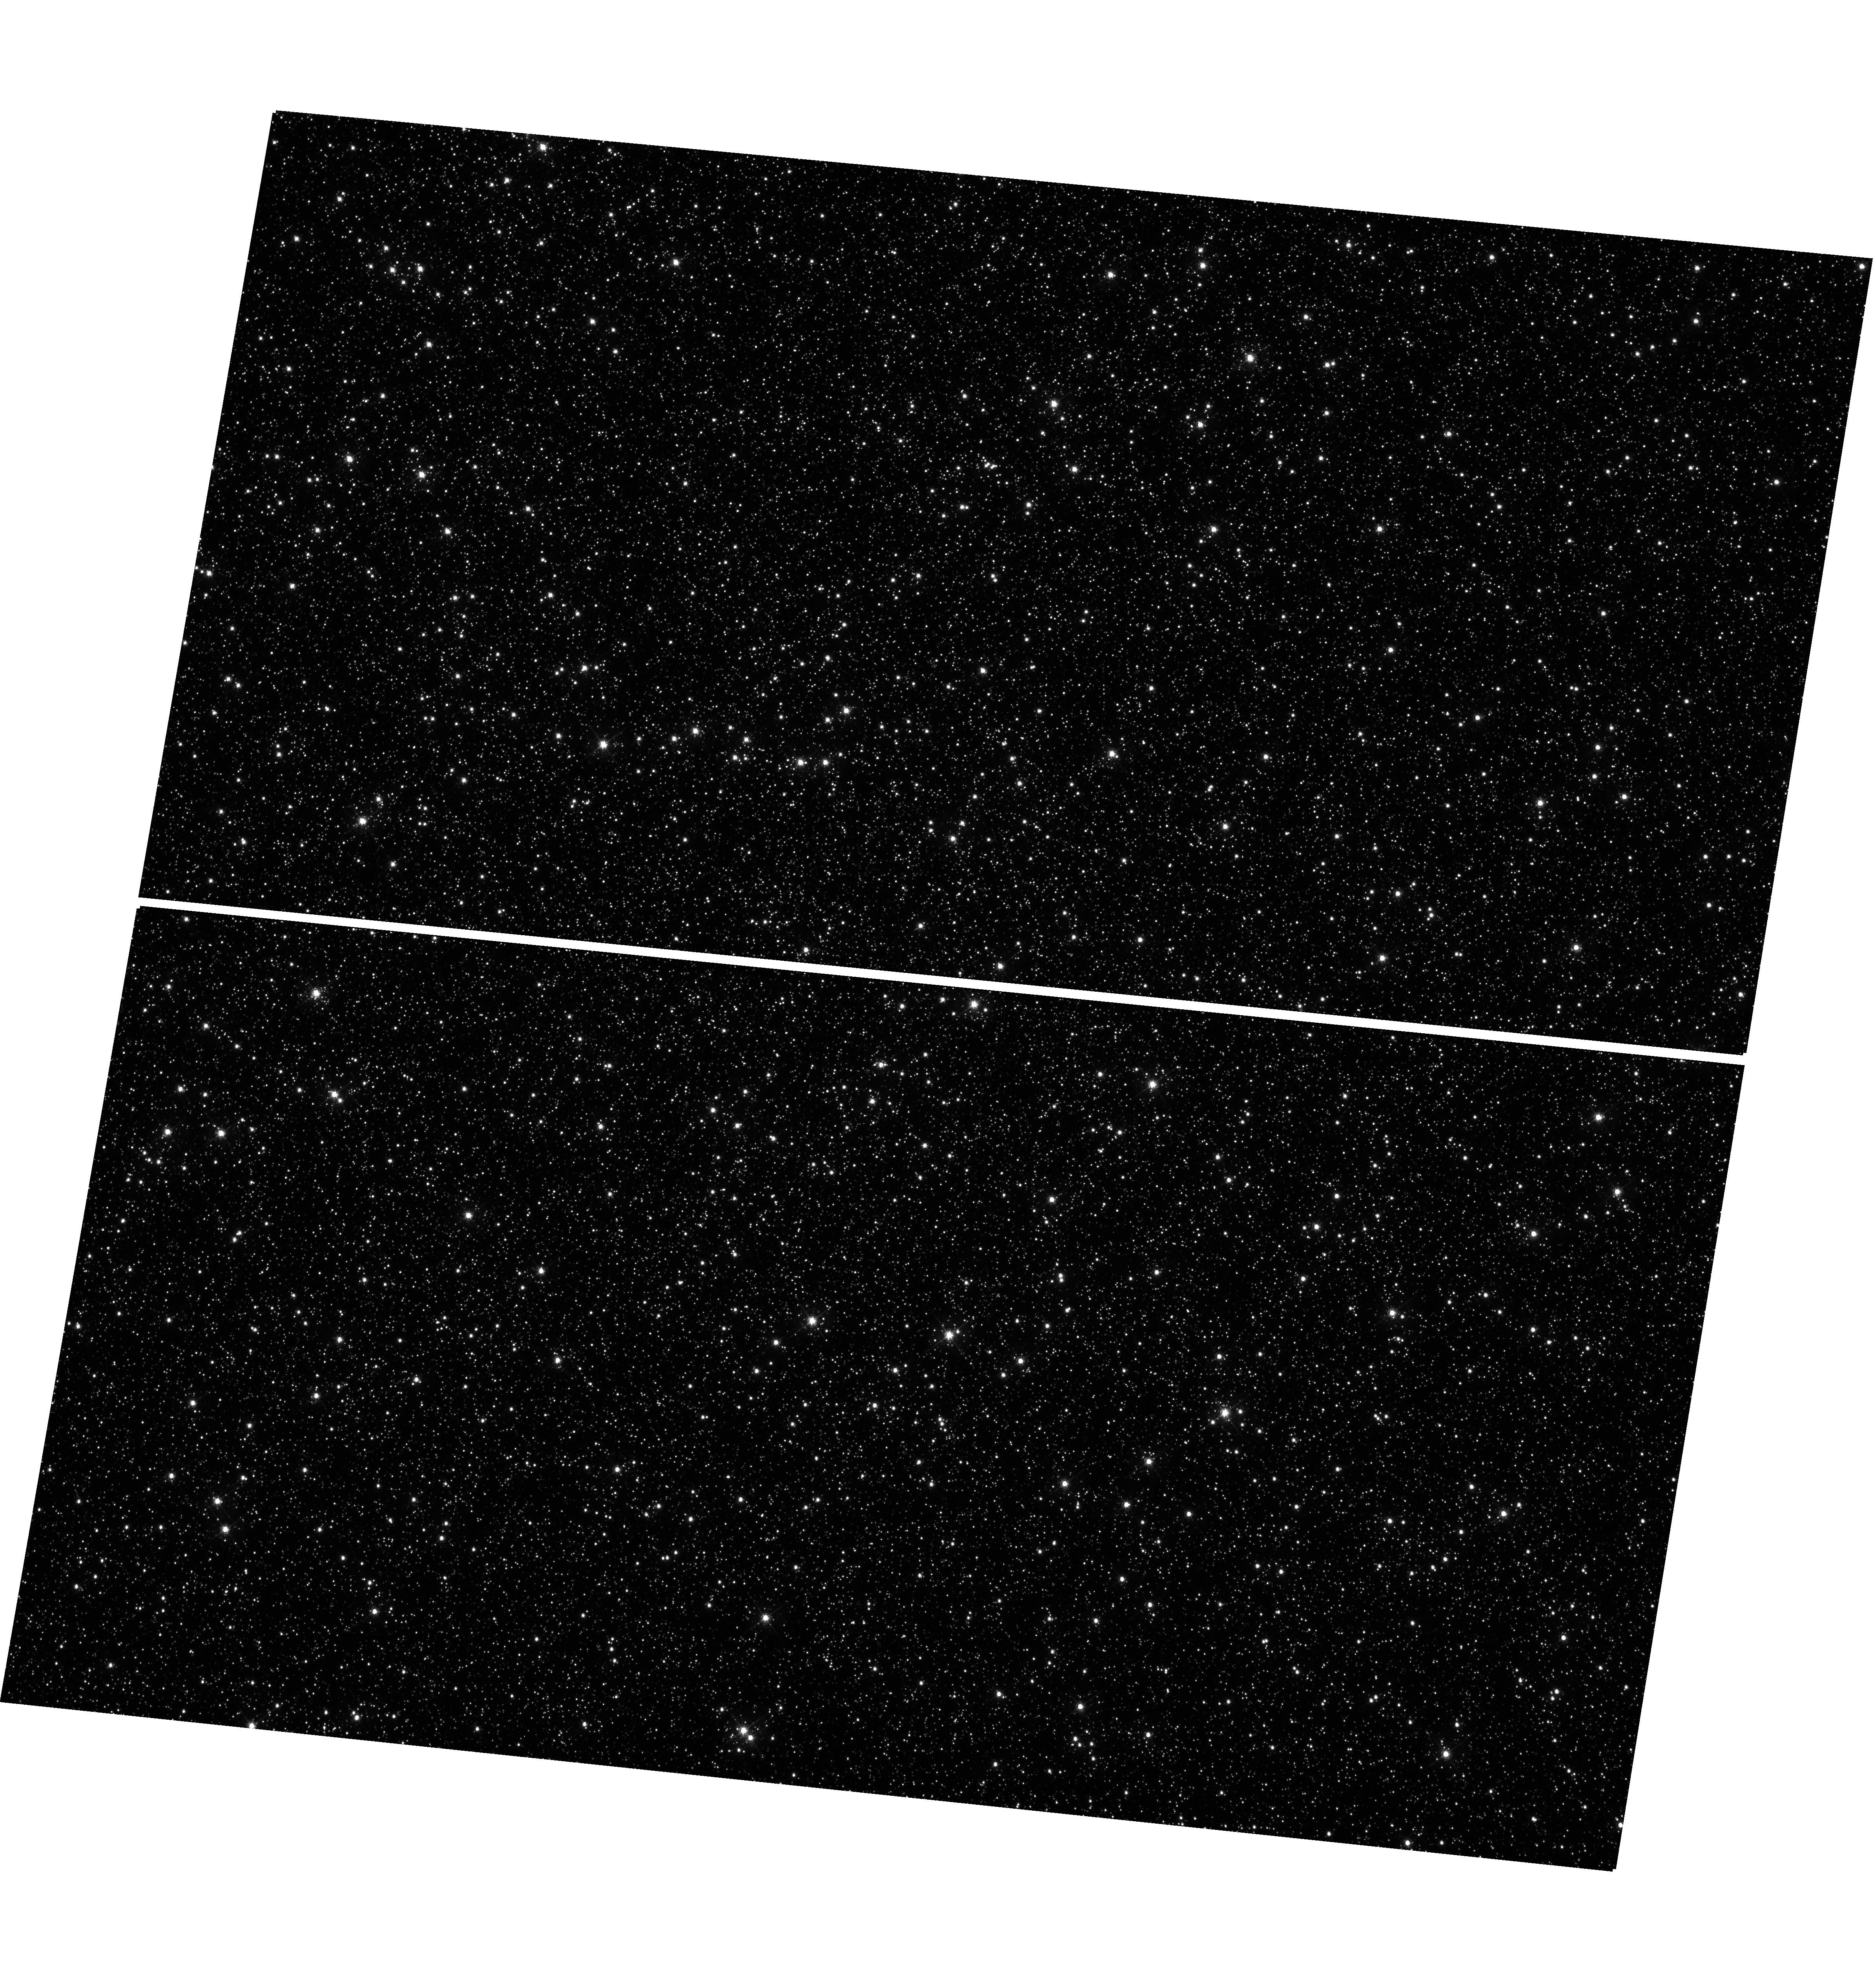
Target: OMEGACEN
Instrument: WFC3/UVIS
Filter: F502N
Exposure: 12 min
Observation ID: hst_17974_02_wfc3_uvis_f502n_ifmi02

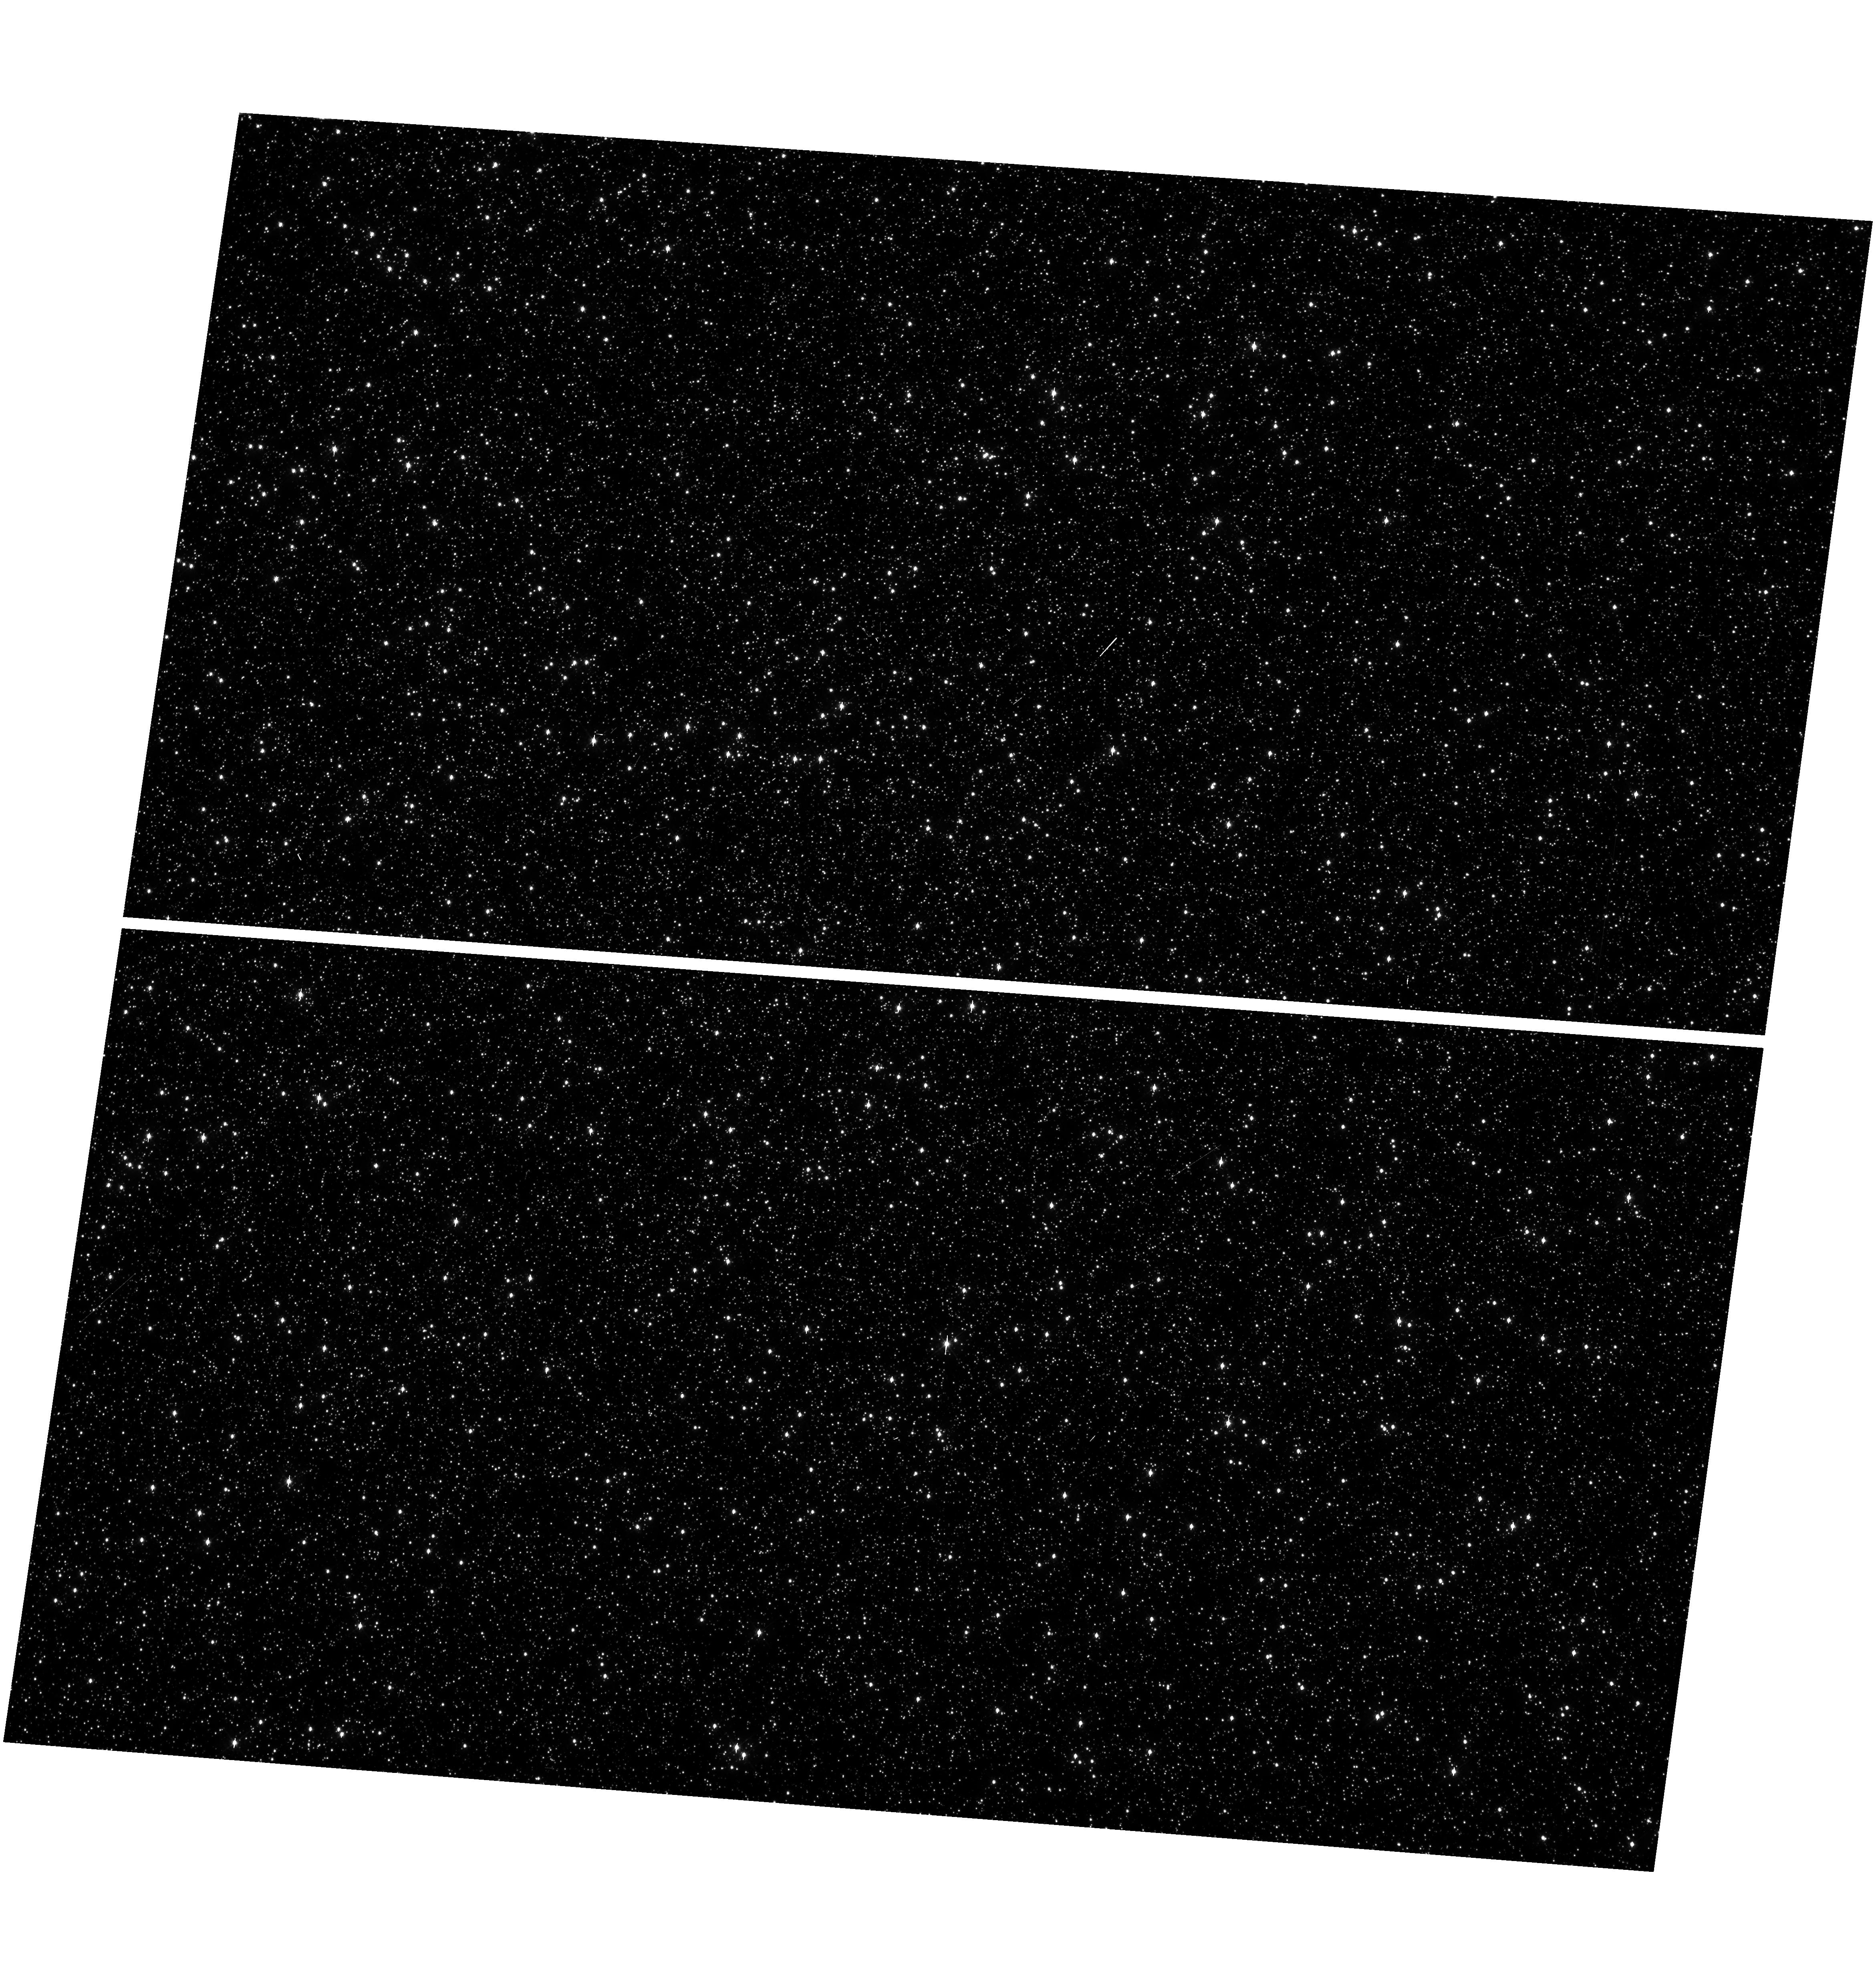
Target: OMEGACEN
Instrument: WFC3/UVIS
Filter: F390W
Exposure: 3 min
Observation ID: hst_17974_03_wfc3_uvis_f390w_ifmi03

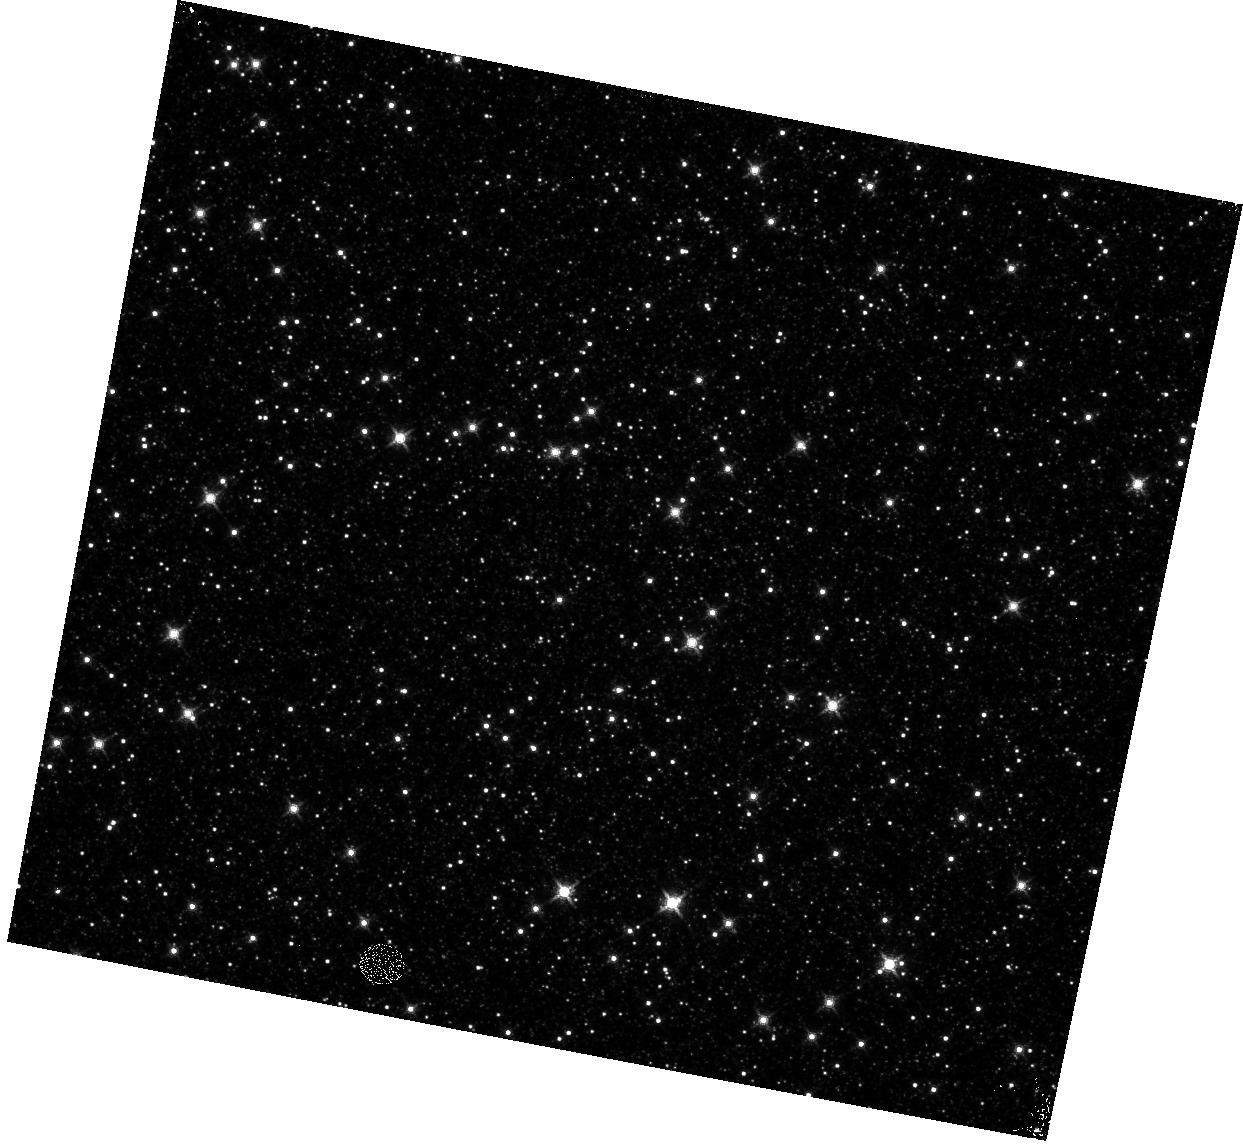
Target: OMEGACEN
Instrument: WFC3/IR
Filter: F130N
Exposure: 6 min
Observation ID: hst_17974_01_wfc3_ir_f130n_ifmi01

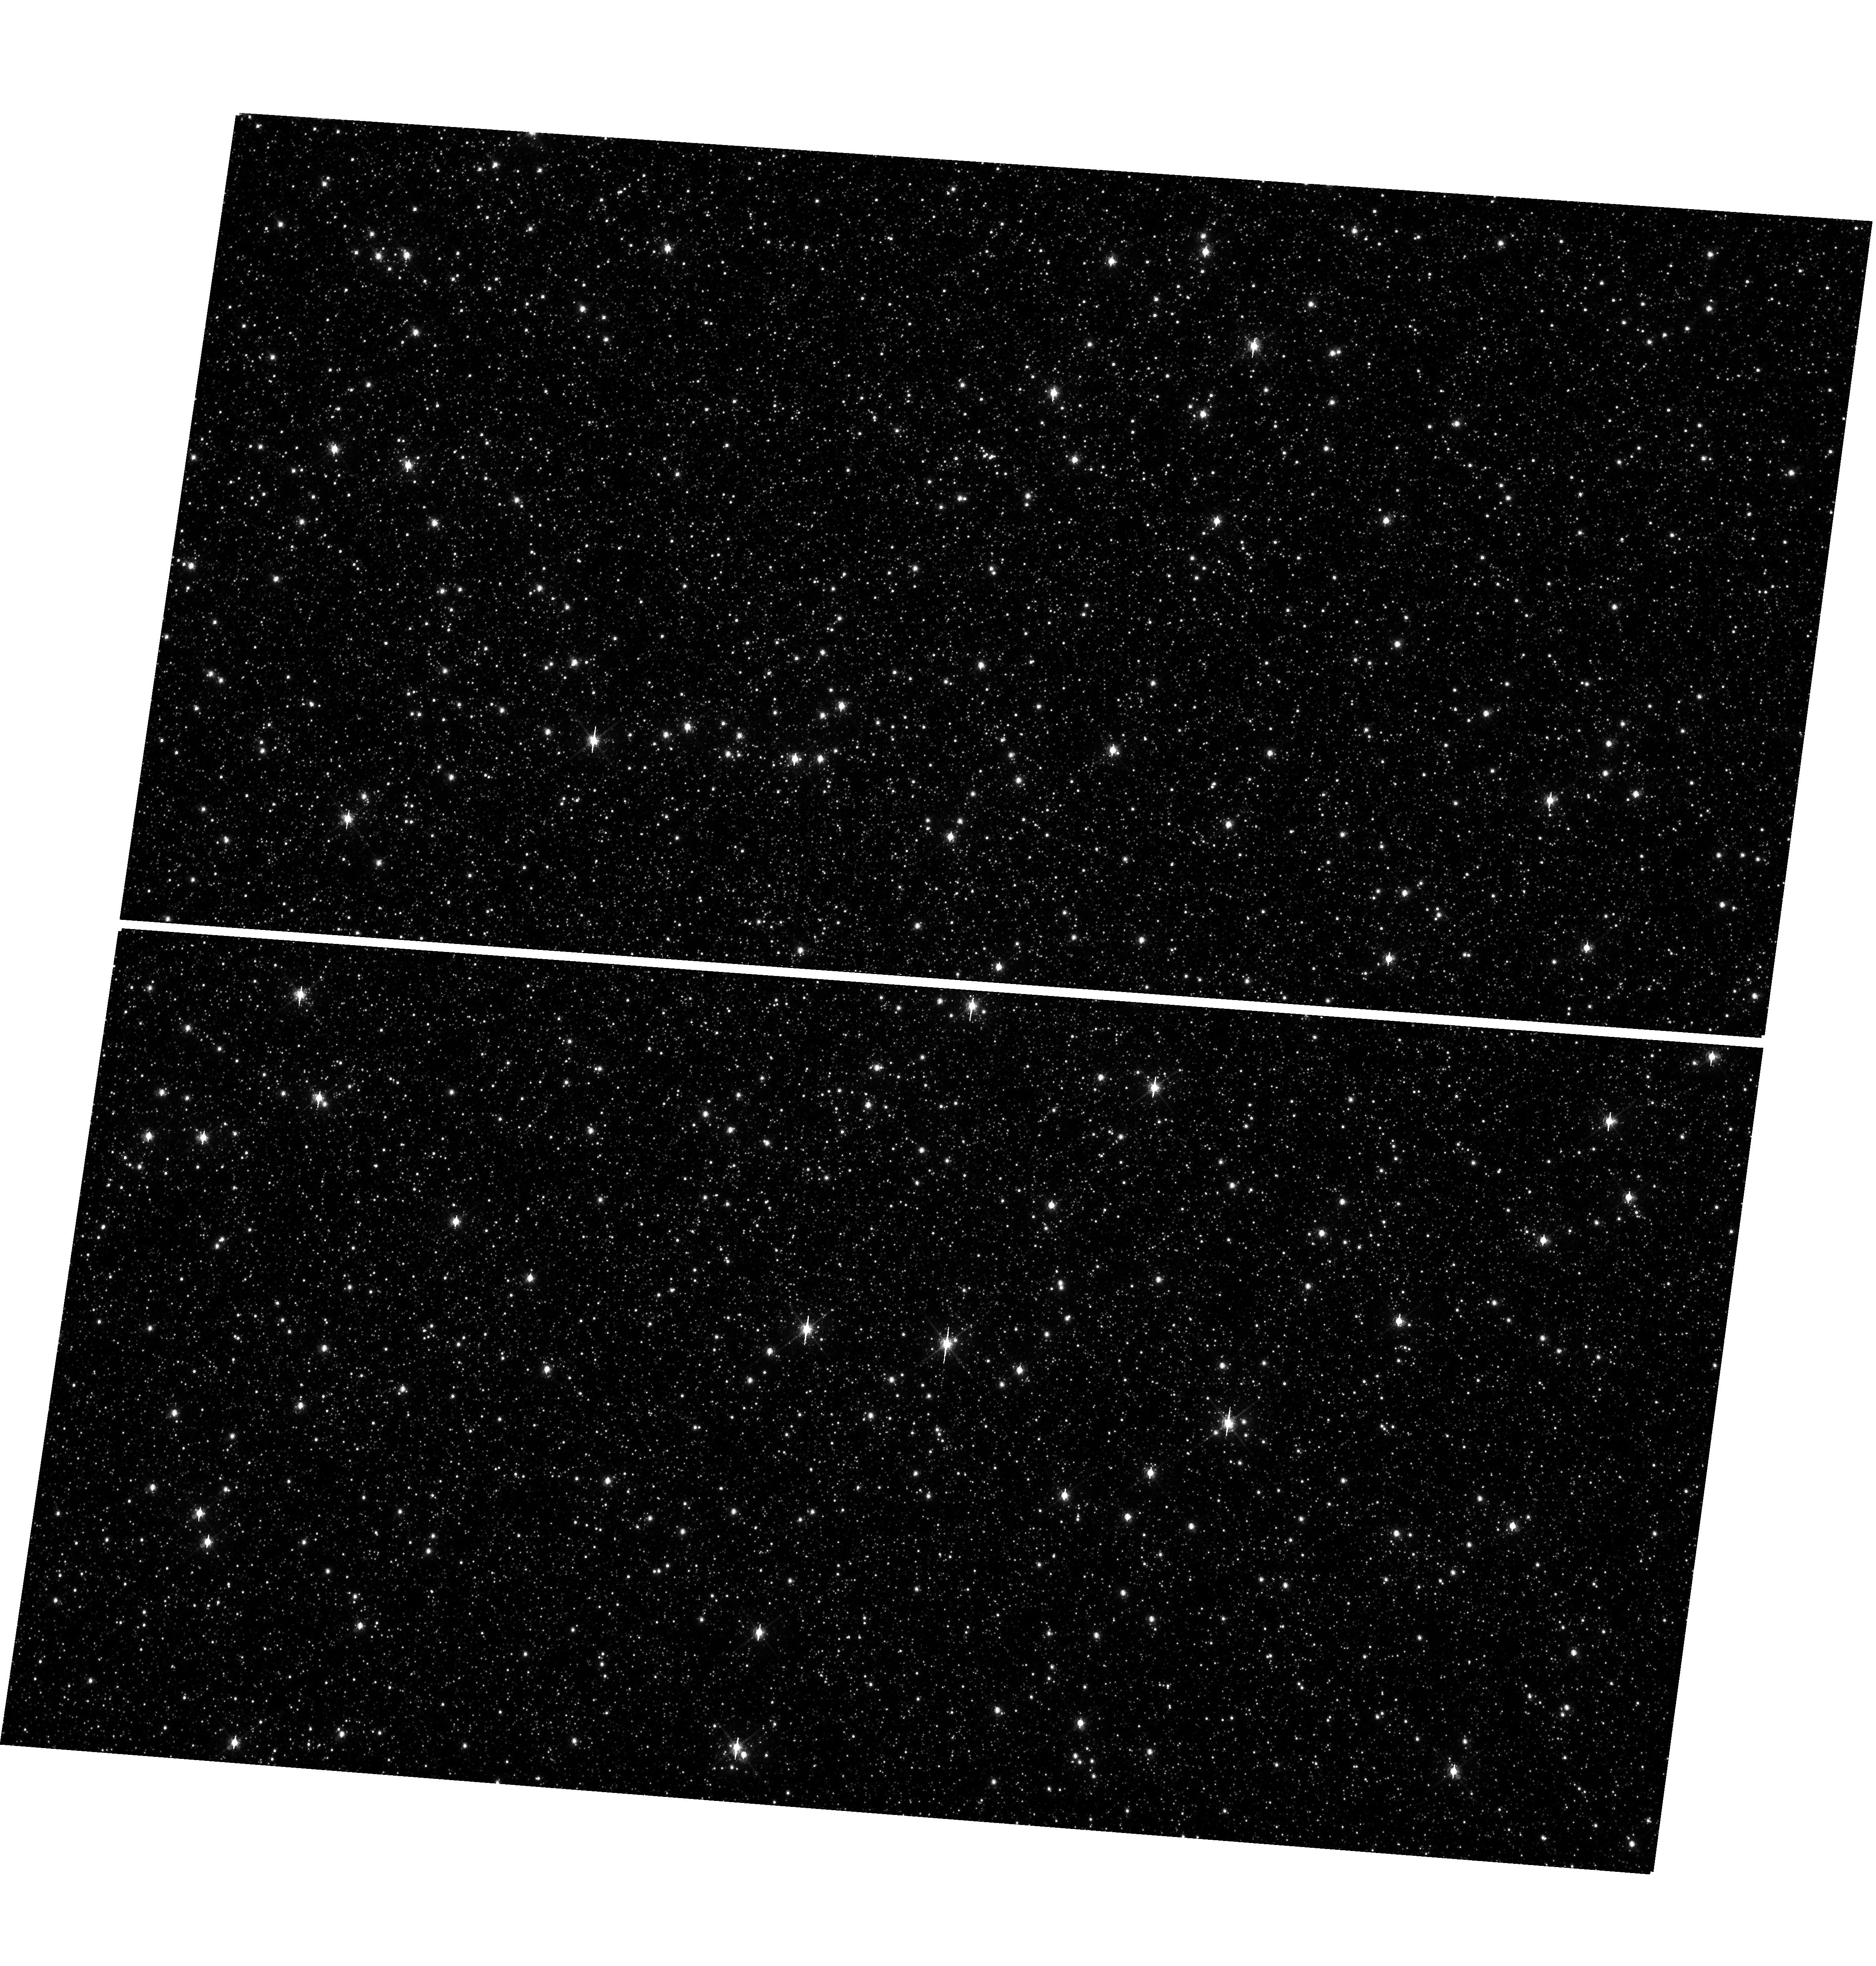
Target: OMEGACEN
Instrument: WFC3/UVIS
Filter: F657N
Exposure: 12 min
Observation ID: hst_17974_03_wfc3_uvis_f657n_ifmi03

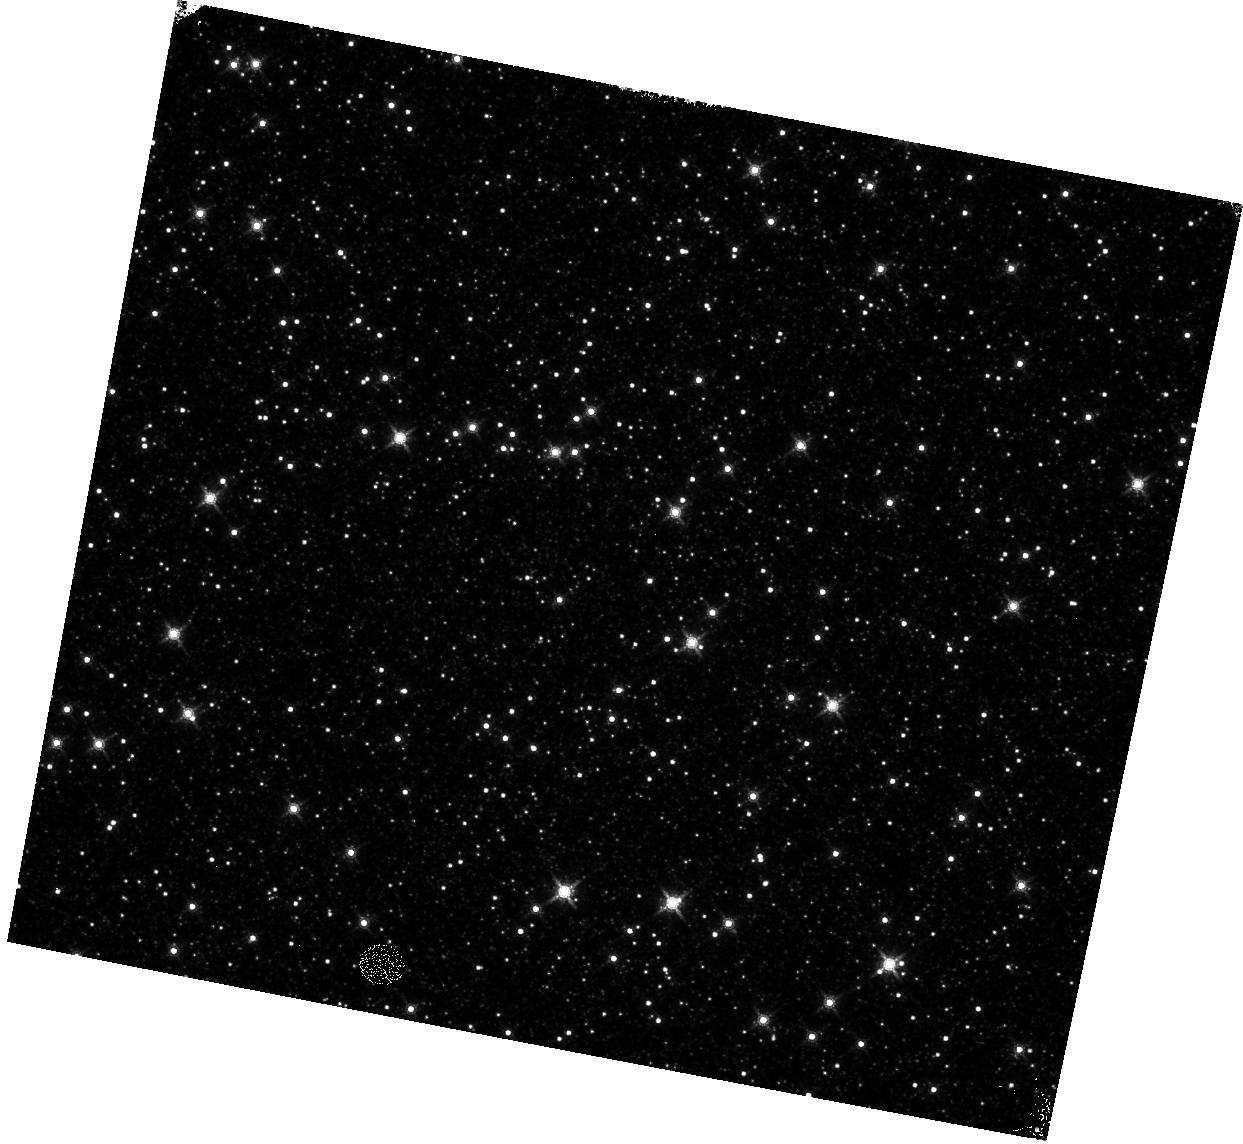
Target: OMEGACEN
Instrument: WFC3/IR
Filter: F160W
Exposure: 4 min
Observation ID: hst_17974_01_wfc3_ir_f160w_ifmi01

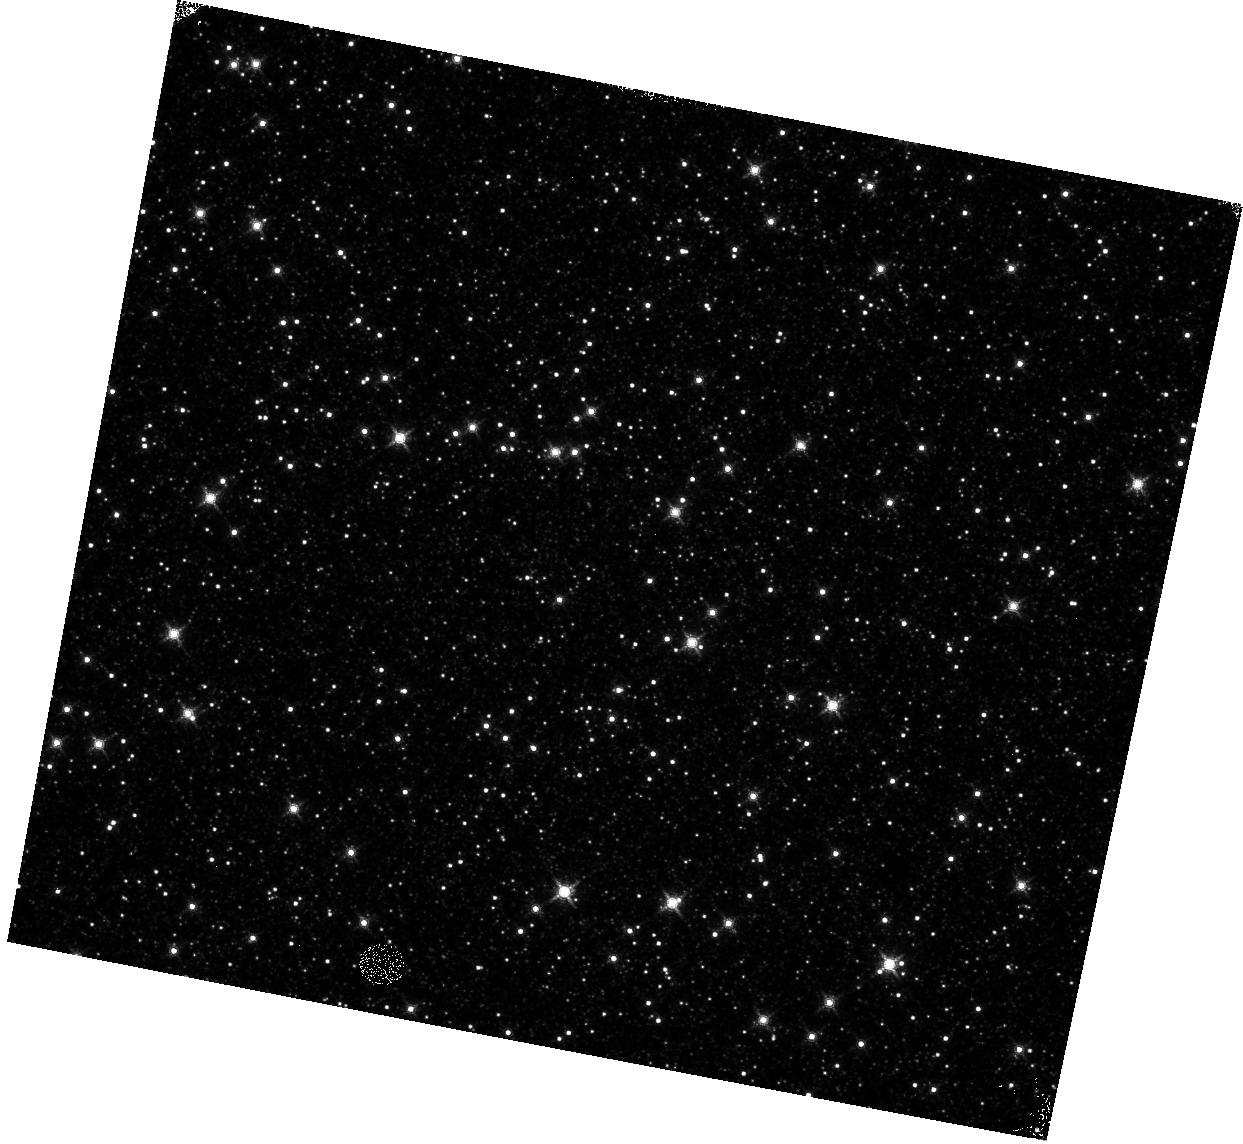
Target: OMEGACEN
Instrument: WFC3/IR
Filter: F139M
Exposure: 5 min
Observation ID: hst_17974_01_wfc3_ir_f139m_ifmi01

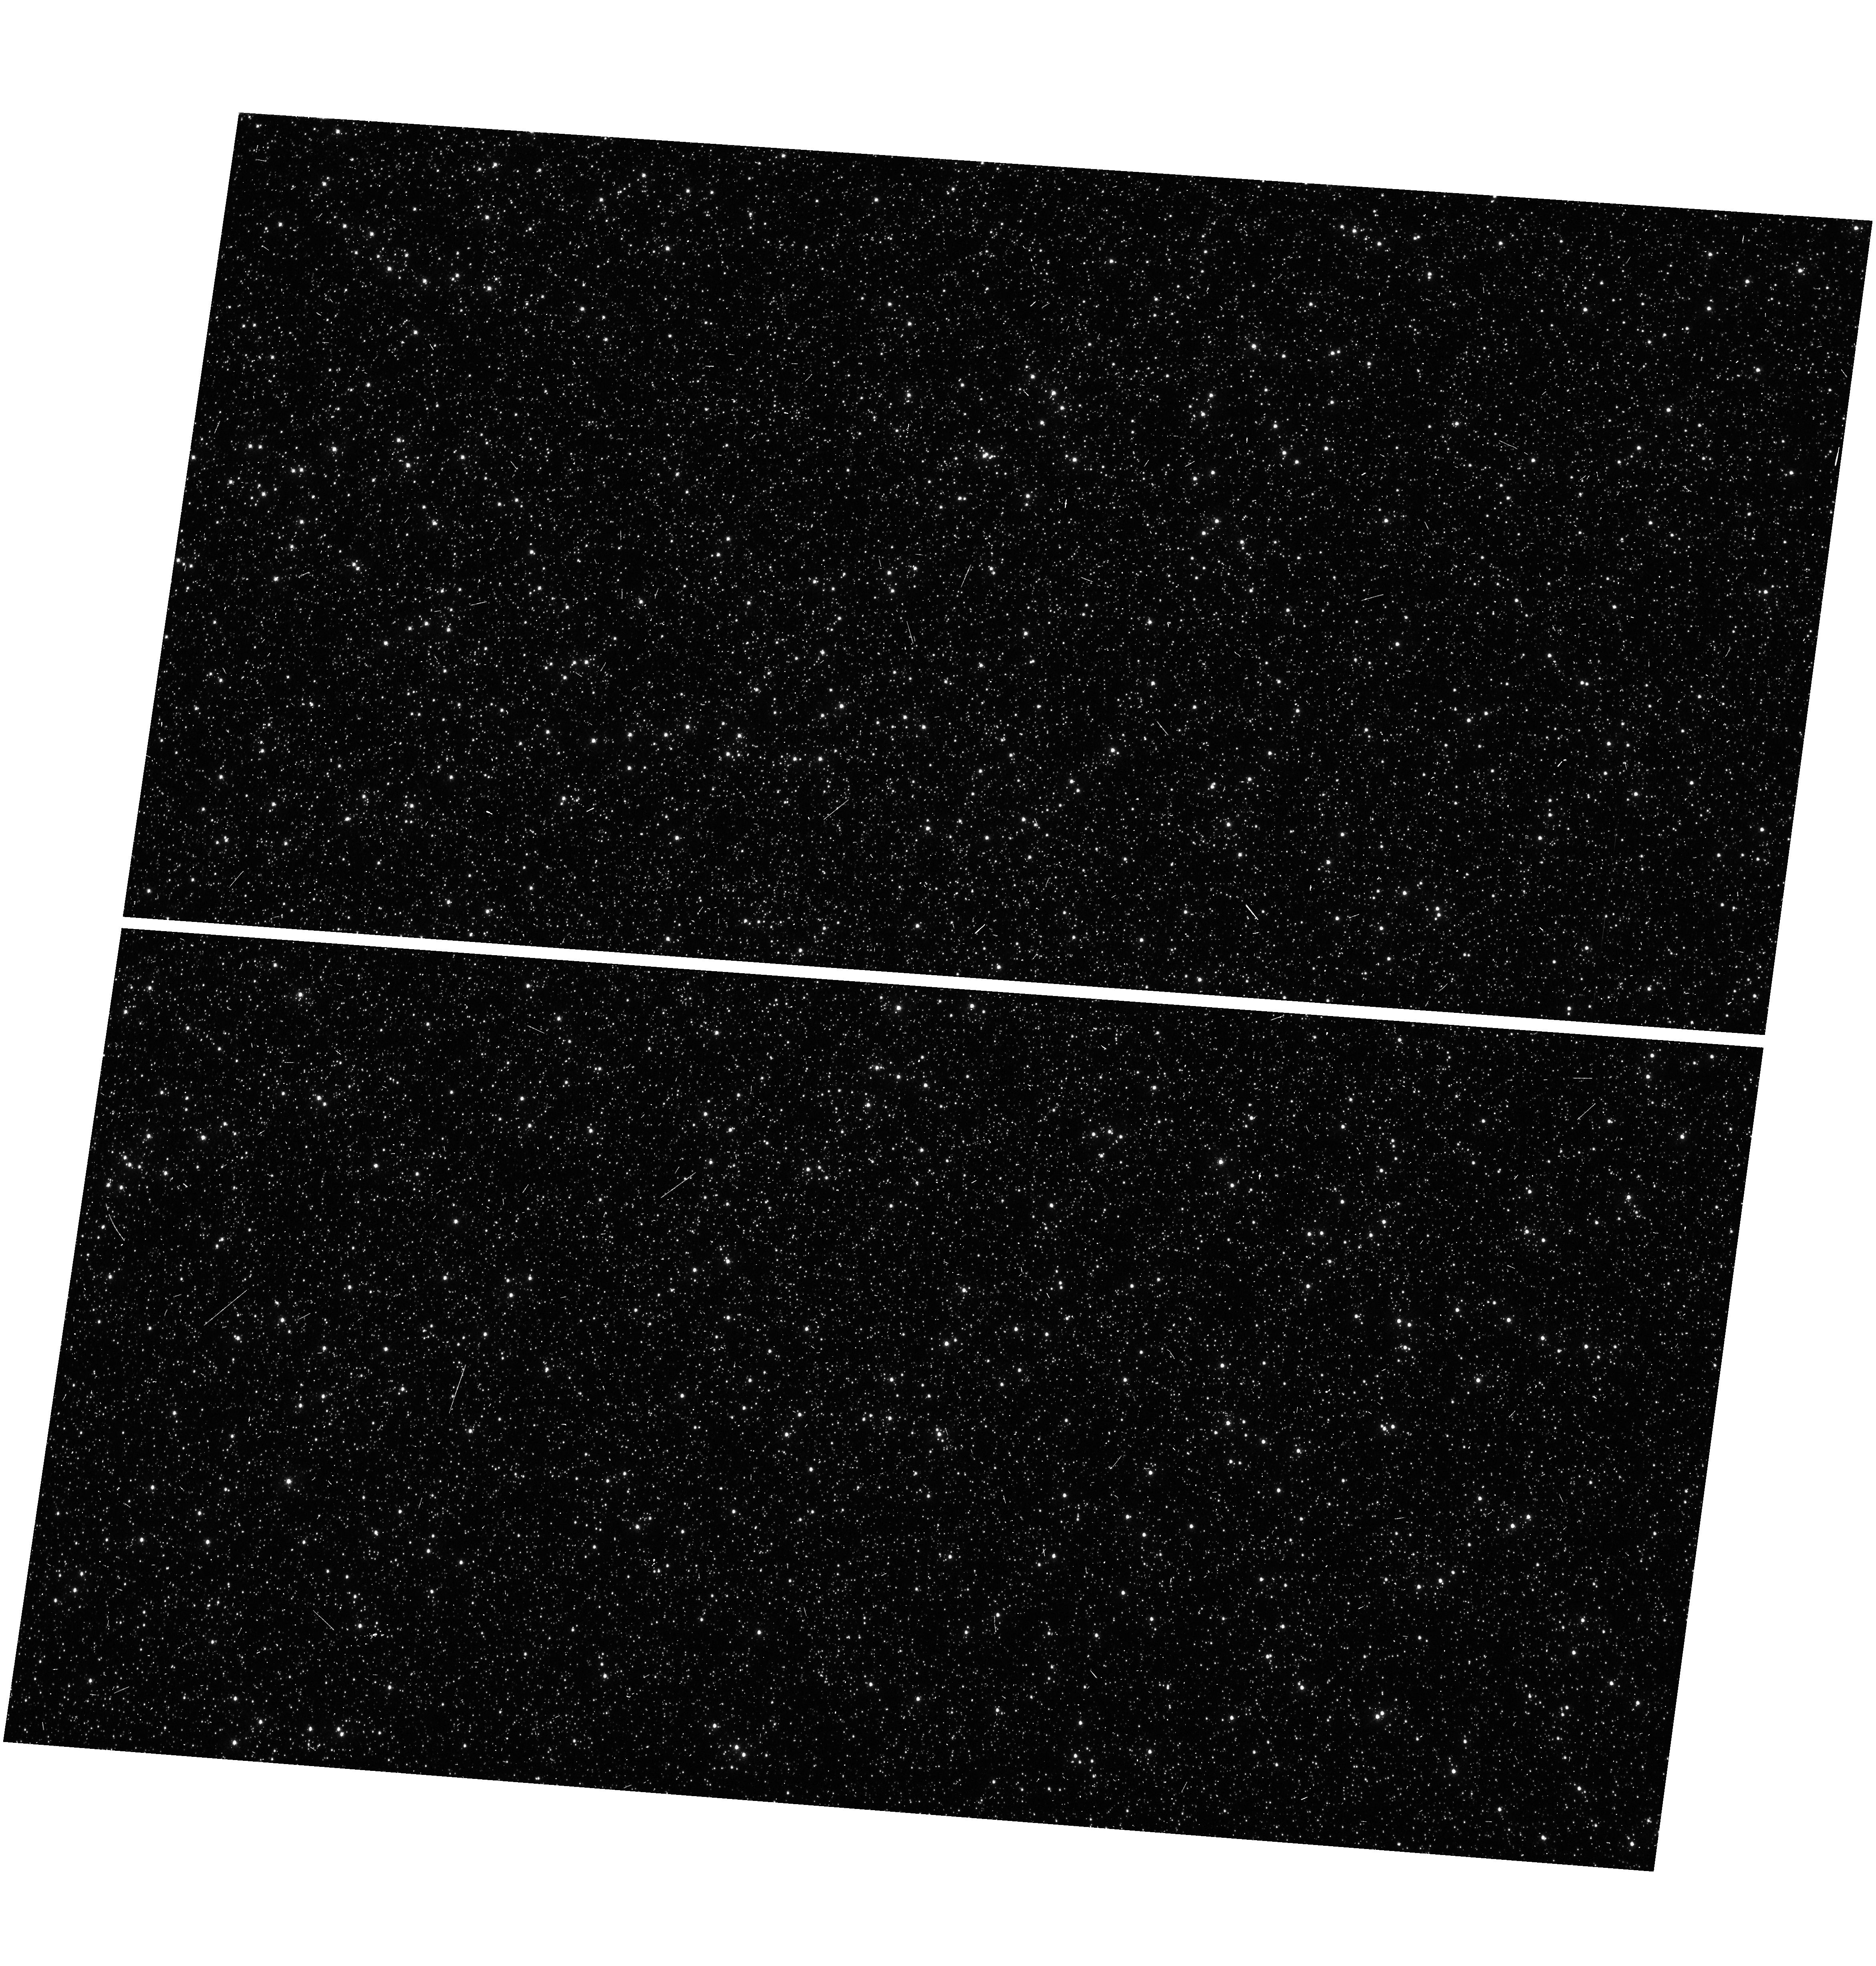
Target: OMEGACEN
Instrument: WFC3/UVIS
Filter: F395N
Exposure: 6 min
Observation ID: hst_17974_03_wfc3_uvis_f395n_ifmi03

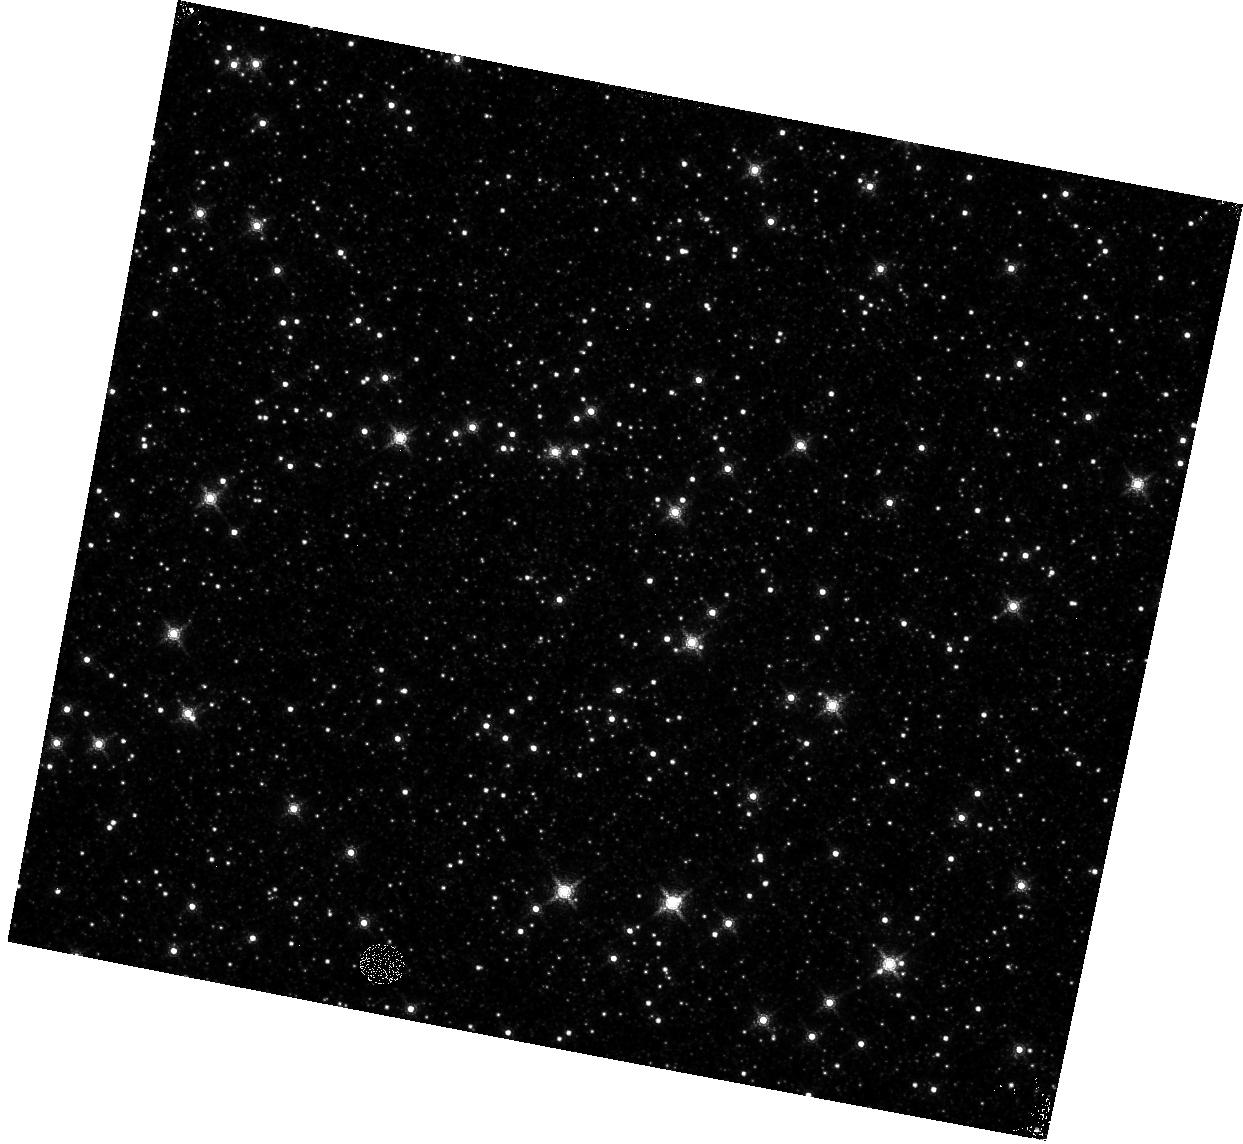
Target: OMEGACEN
Instrument: WFC3/IR
Filter: F167N
Exposure: 6 min
Observation ID: hst_17974_01_wfc3_ir_f167n_ifmi01

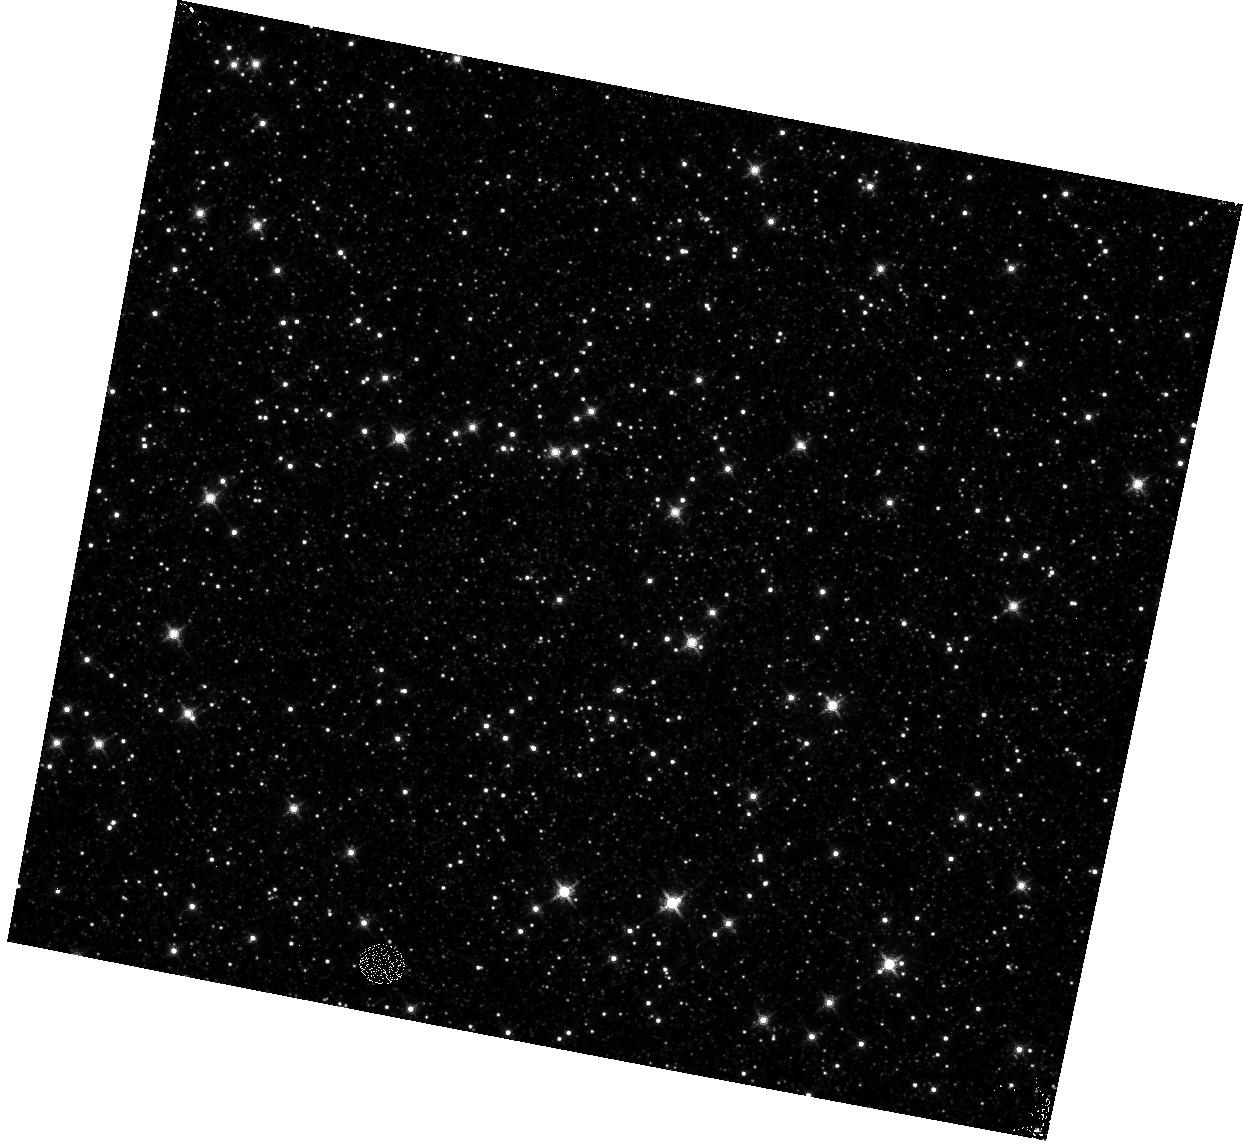
Target: OMEGACEN
Instrument: WFC3/IR
Filter: F132N
Exposure: 6 min
Observation ID: hst_17974_01_wfc3_ir_f132n_ifmi01

WFC3 IR Astrometric Scale Monitoring (PI: Revalski, Mitchell)

The standard astrometric catalog in the field of globular cluster Omega Cen has been used to examine the geometric distortion of WFC3 IR as function of wavelength in multi-cycle calibration programs over last 12 years of WFC3 on HST board. All observations from these programs have been reduced and provided the multi-wavelength geometric distortion in IR detector. The derived geometric distortion coefficients implemented in the IDCTAB format are used in the HST pipe-line to correct for a ~7% distortion in WFC3/UVIS and IR images down to <1%. Additional to multi-wavelength WFC3 geometric distortion, all observations of Omega Cen taken through F160W IR filters during the last 12 years (all together 13 epochs) were used to look for time dependency of IR geometric distortion and the effect of the scale change due to the thermal breathing. The results of the stability WFC3 geometric distortion published in WFC3-ISR-2015-02 (Kozhurina-Platais & Anderson, 2015), WFC3-ISR-2019-09 (Martlin, Kozhurina-Platais), have shown that the IR geometric distortion is stable over 10 years on-orbit within 0.05 pixels or 2 mas in UVIS. In a more recent analysis, WFC3 ISR 2025-04 (O'Connor et. al., 2025), we find a period of increased uncertainty and offsets in the rotation term between 2018 and 2021, corresponding with a period of increased jitter. We find a similar pattern of increased uncertainty between 2018 and 2021 in the skew offsets to Gaia DR3, as well. We find no significant linear temporal evolution in the rotation, skew, or scale offsets between the WFC3/IR IDCTAB distortion solution and Gaia DR3 over the 16-year lifetime of the WFC3 instrument; however, we do see temporal evolution in the shift offsets (the difference -in pixels- between the IDCTAB and Gaia WCS positions), which are dominated by telescope pointing inaccuracy external to the WFC3/IR geometric distortion solution. The purpose of this calibration proposal is to continue the monitor of the stability of the WFC3 geometric distortion over time. The observations of Omega Cen through the F160W IR filter will be used to derive the skew and scale terms of the geometric distortion and look for any secular changes over time. In addition, several UVIS and IR filters have been appended for the purposes of generating new PSF models for the community.